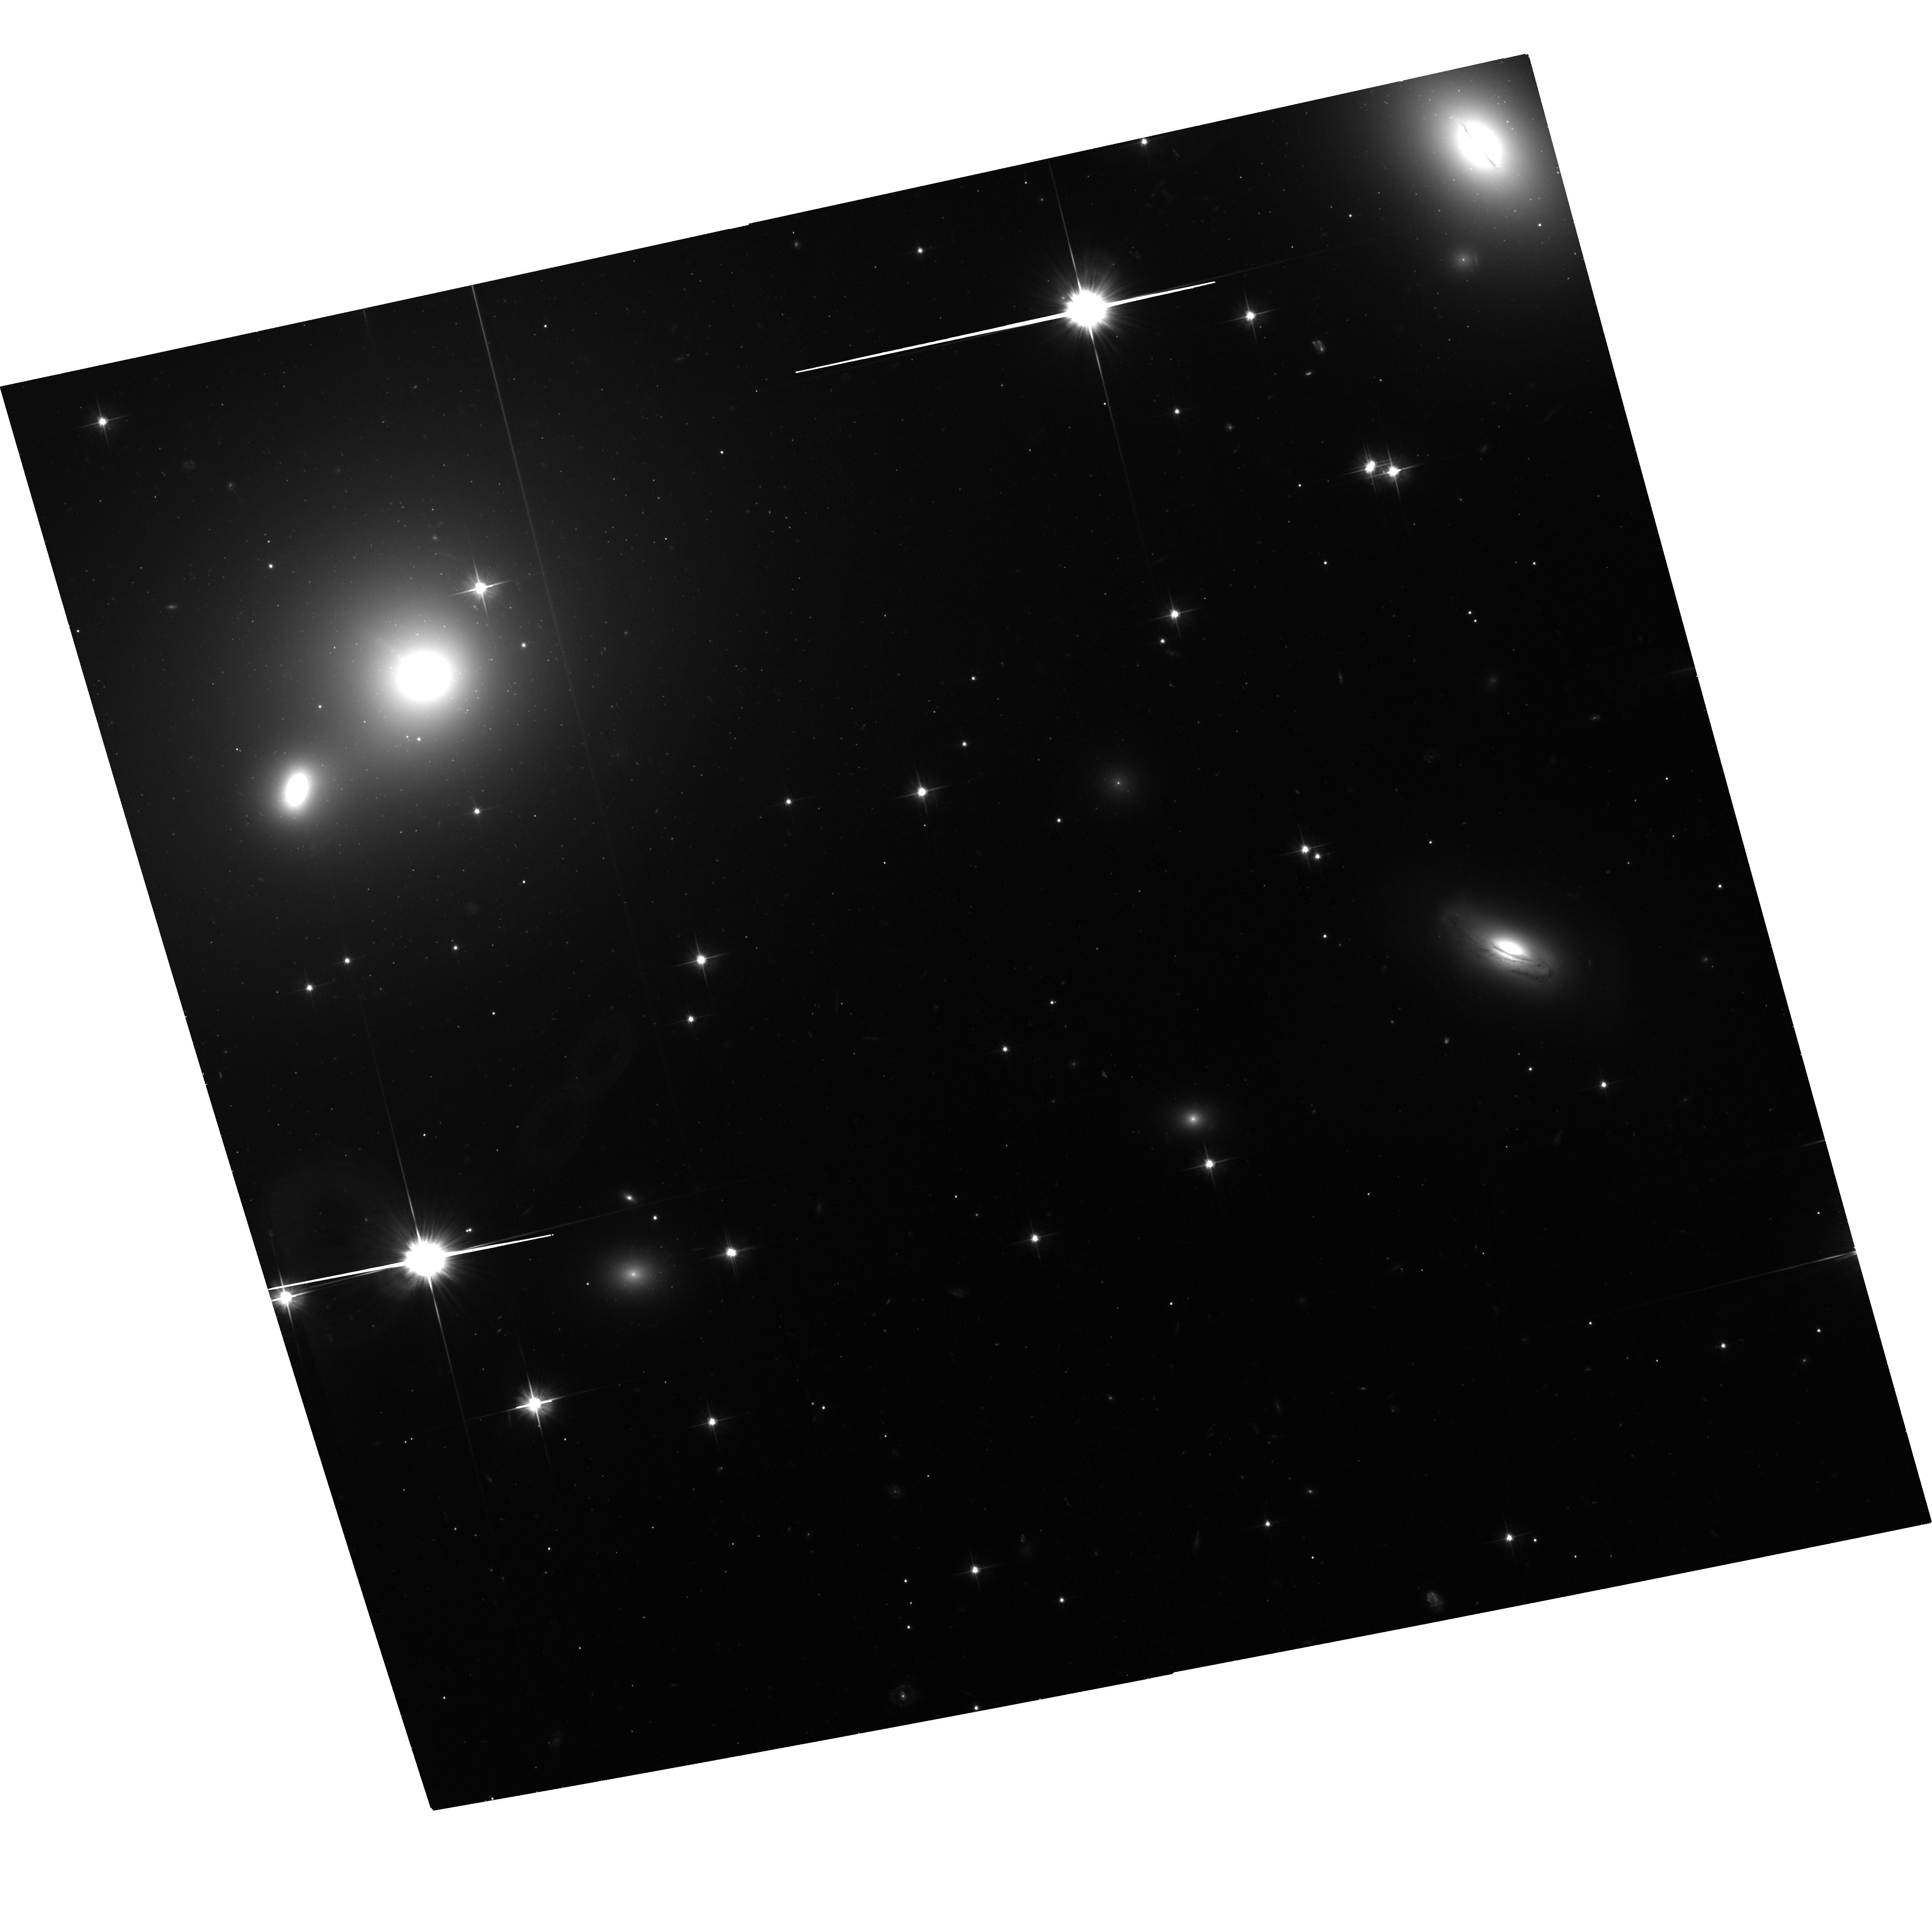
Target: 3C66B. Instrument: ACS/WFC. Filter: F606W. Exposure: 1.2 h. Observation ID: hst_14158_02_acs_wfc_f606w_jcw502

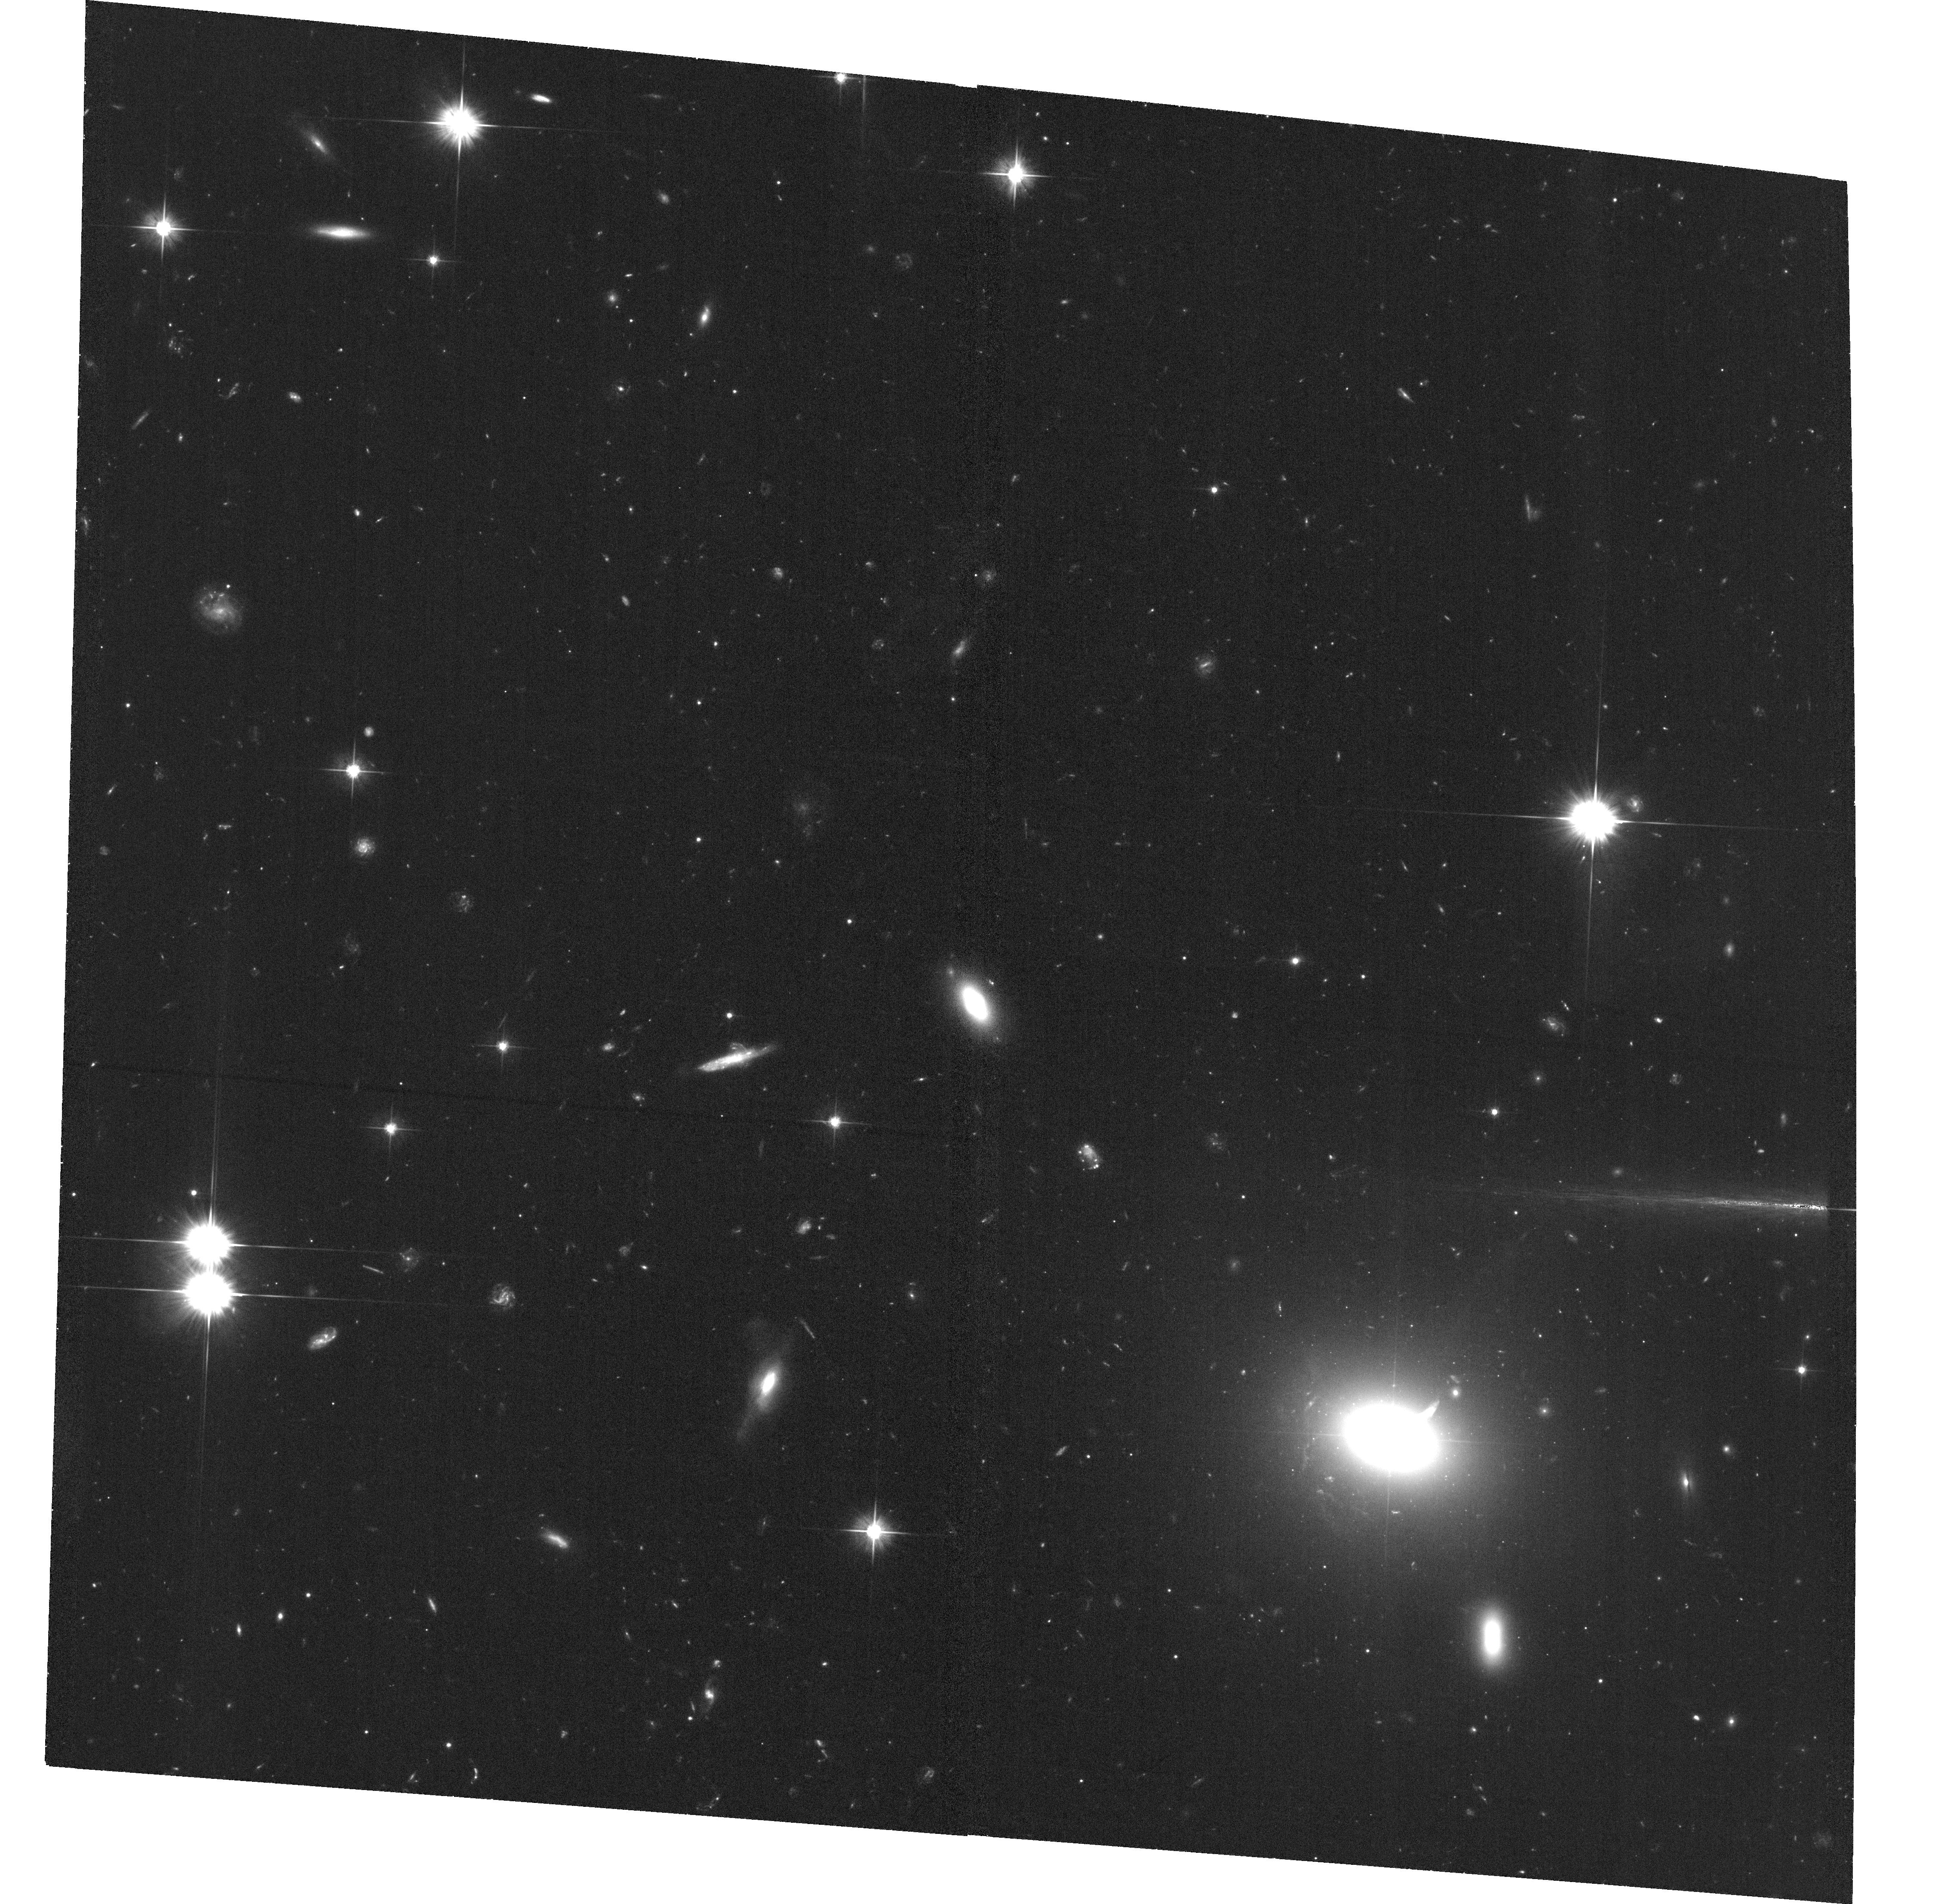
Target: 0521-365. Instrument: ACS/WFC. Filter: F606W. Exposure: 1.2 h. Observation ID: hst_14158_06_acs_wfc_f606w_jcw506

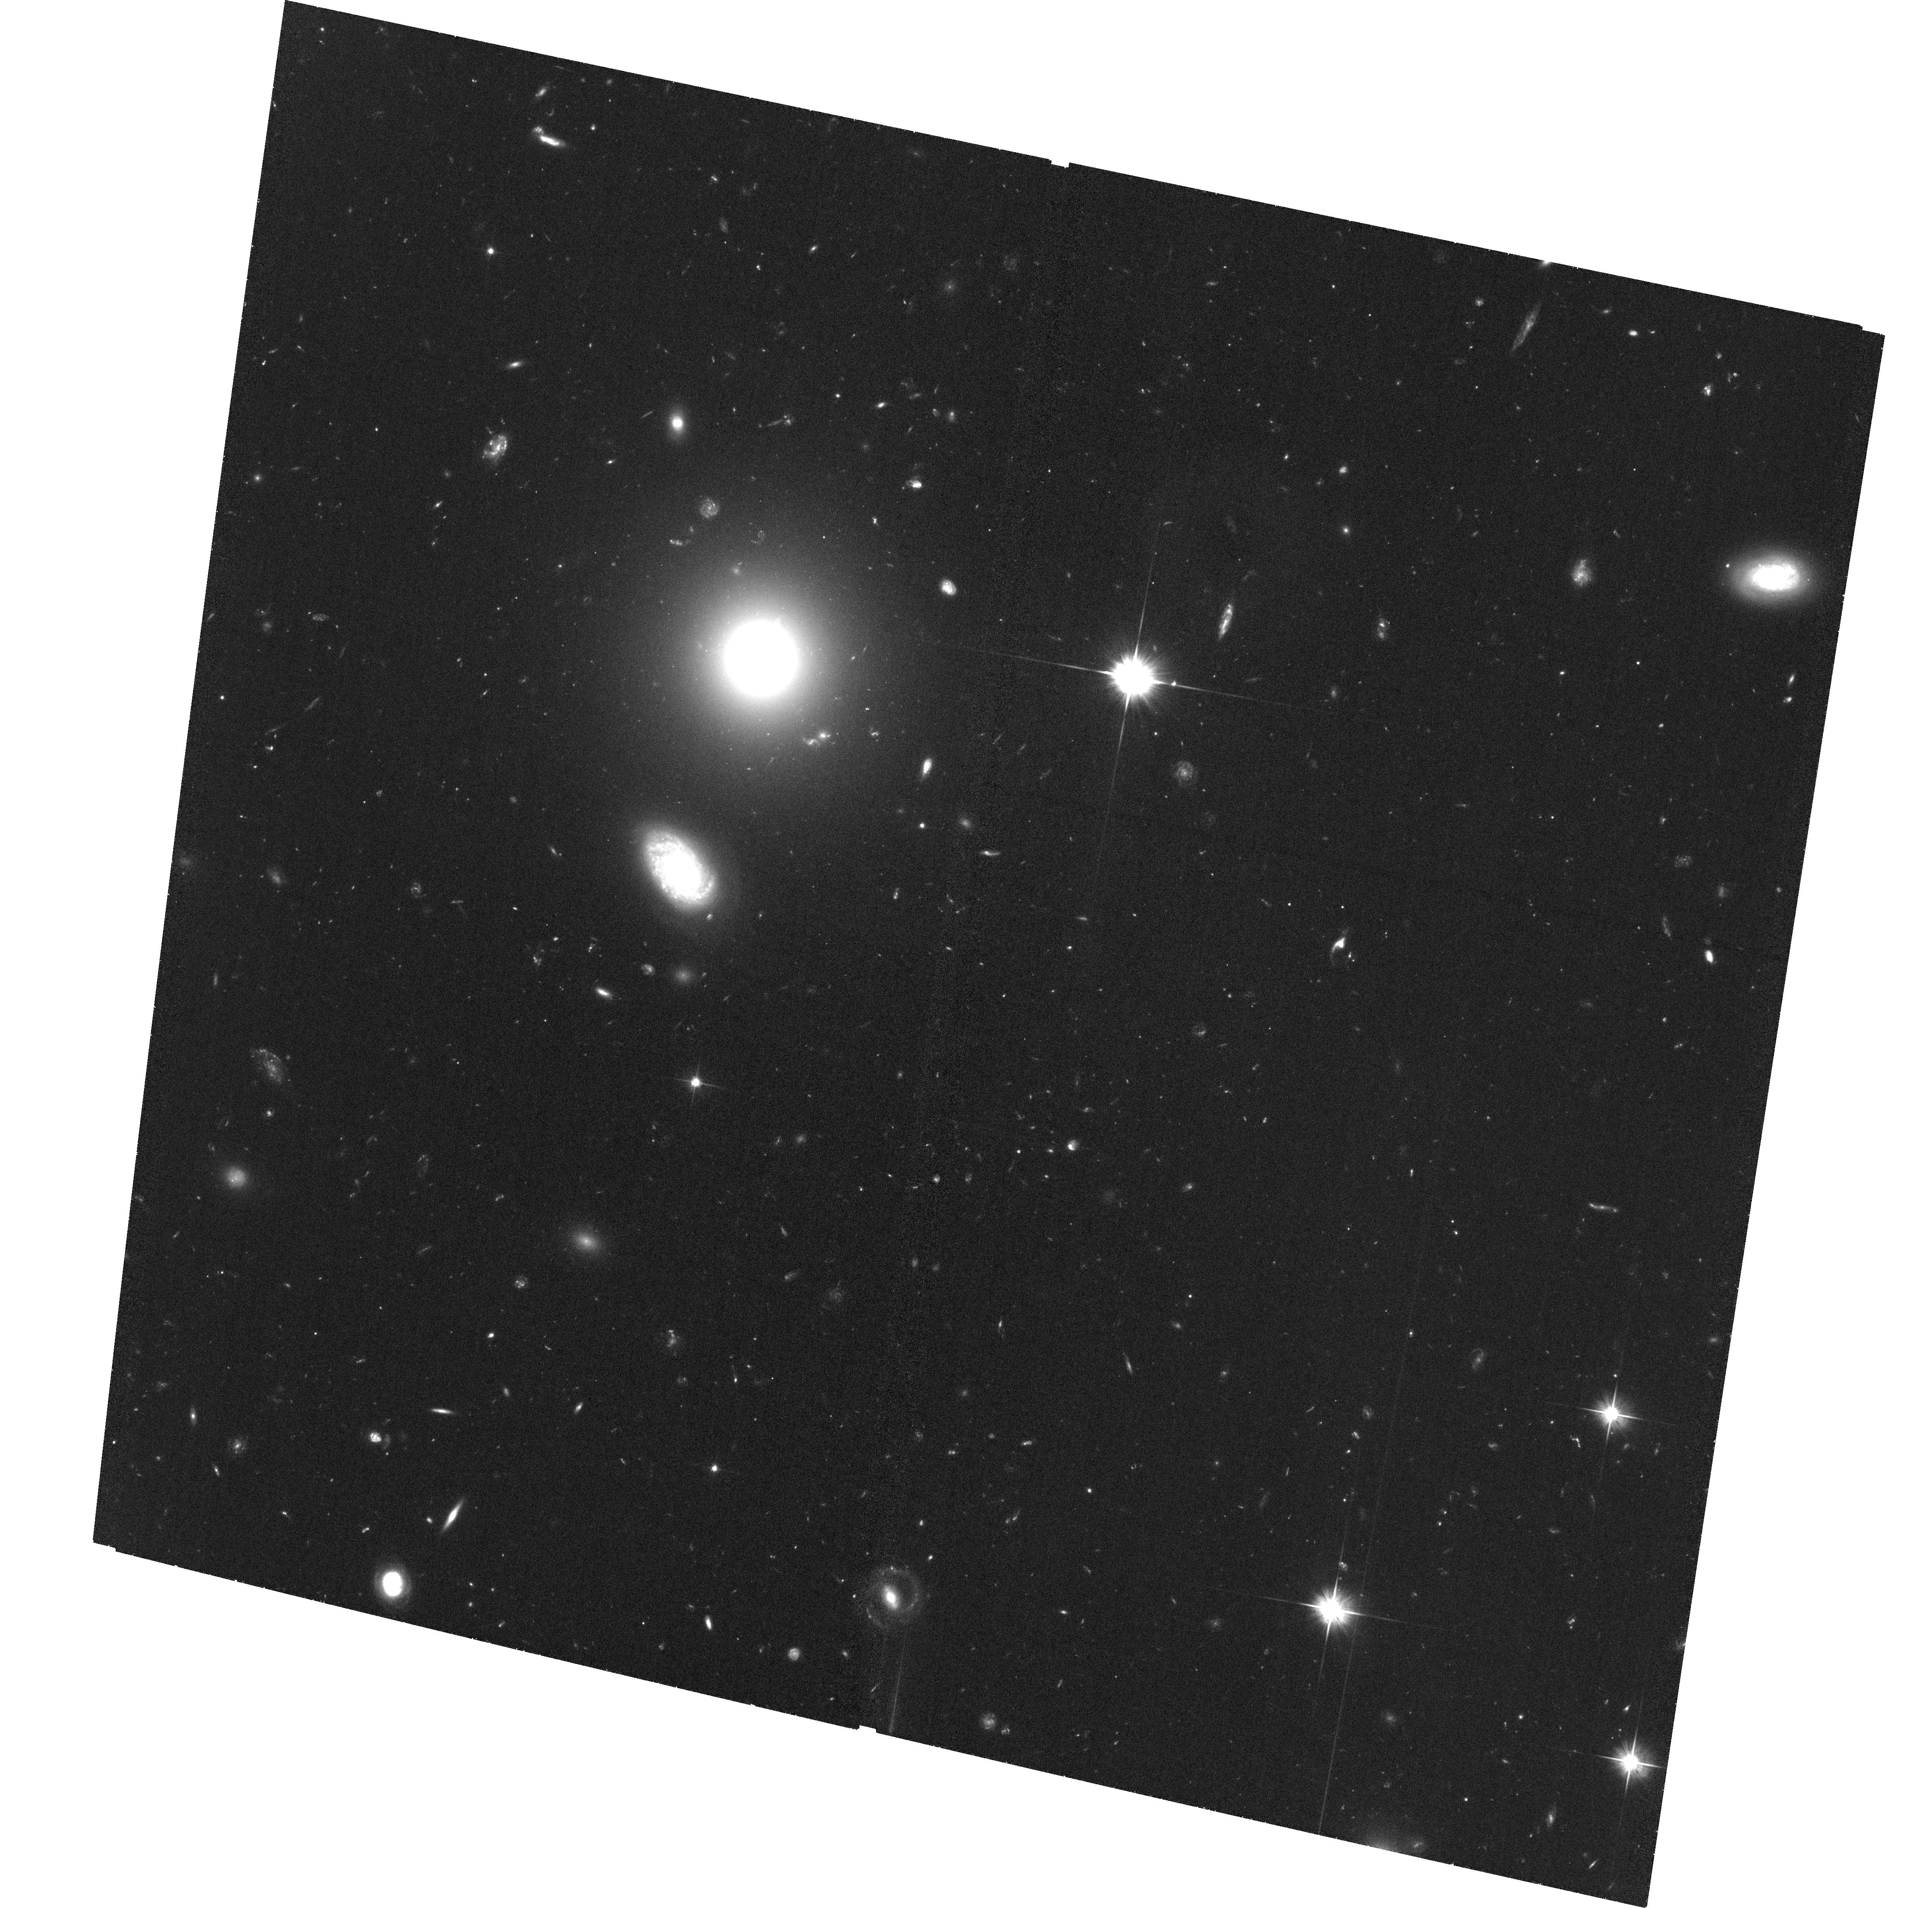
Target: 3C15. Instrument: ACS/WFC. Filter: F606W. Exposure: 1.3 h. Observation ID: hst_14158_04_acs_wfc_f606w_jcw504

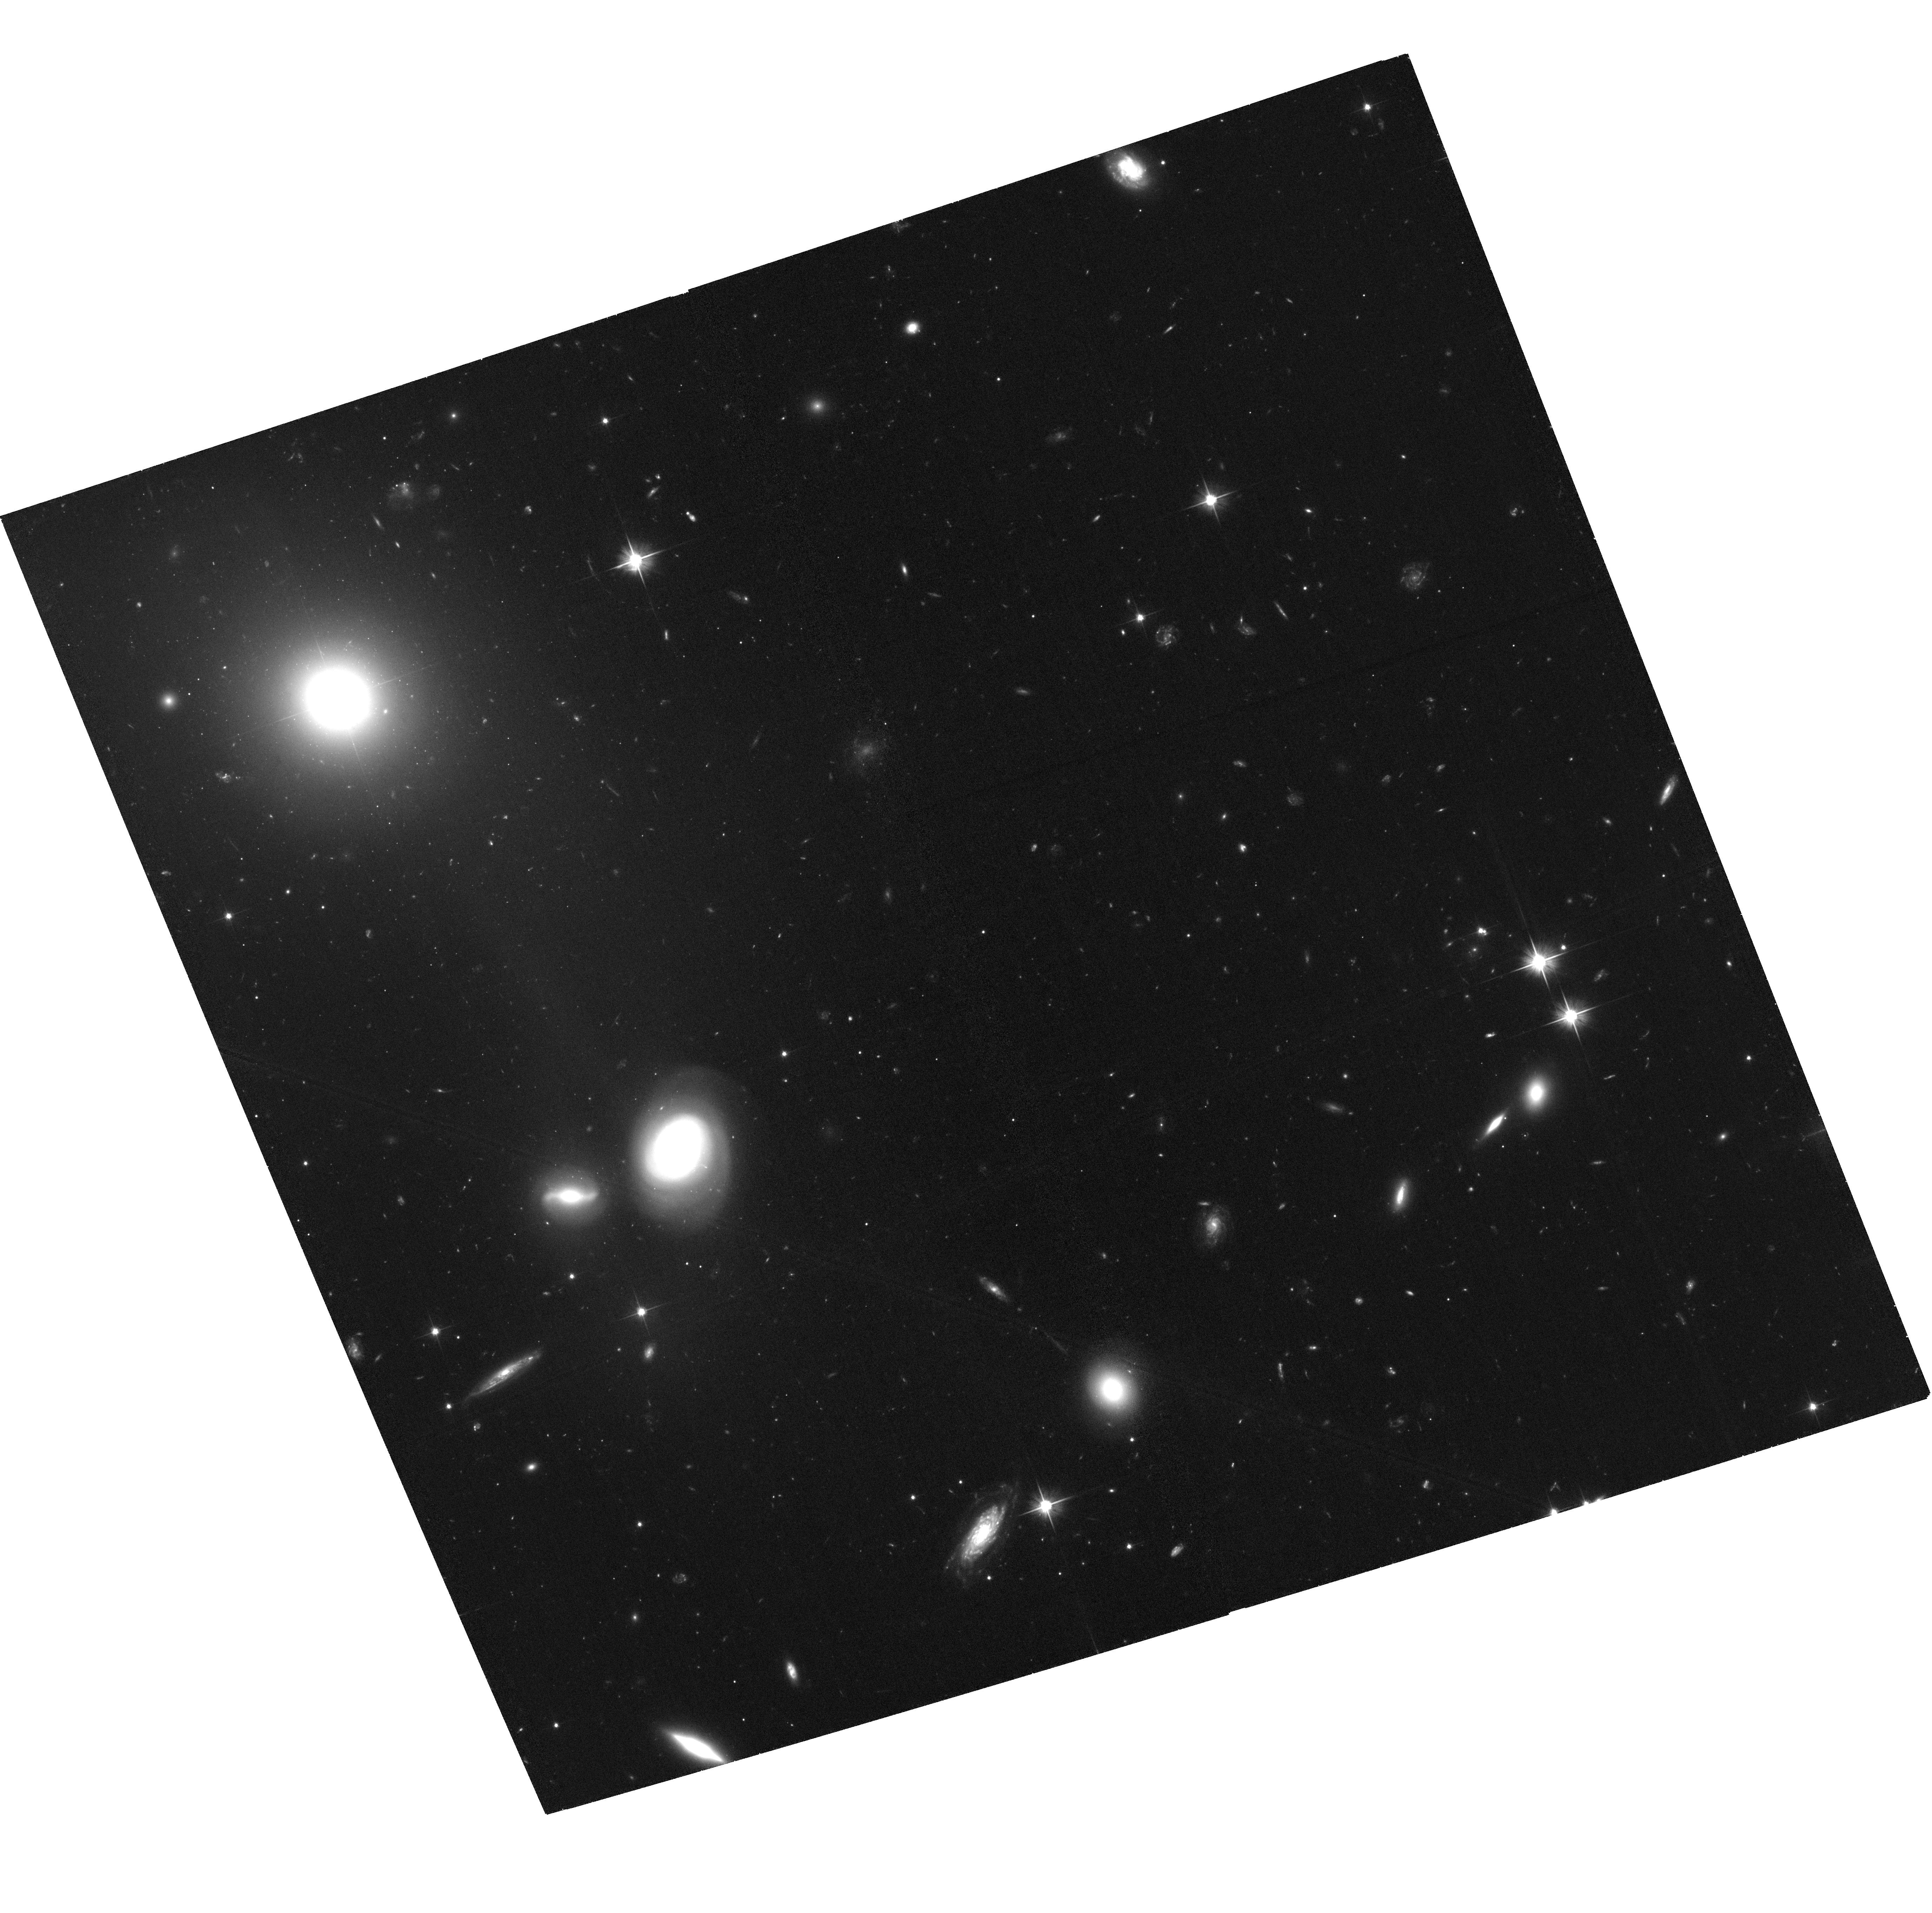
Target: 3C371. Instrument: ACS/WFC. Filter: F606W. Exposure: 1.3 h. Observation ID: hst_14158_05_acs_wfc_f606w_jcw505

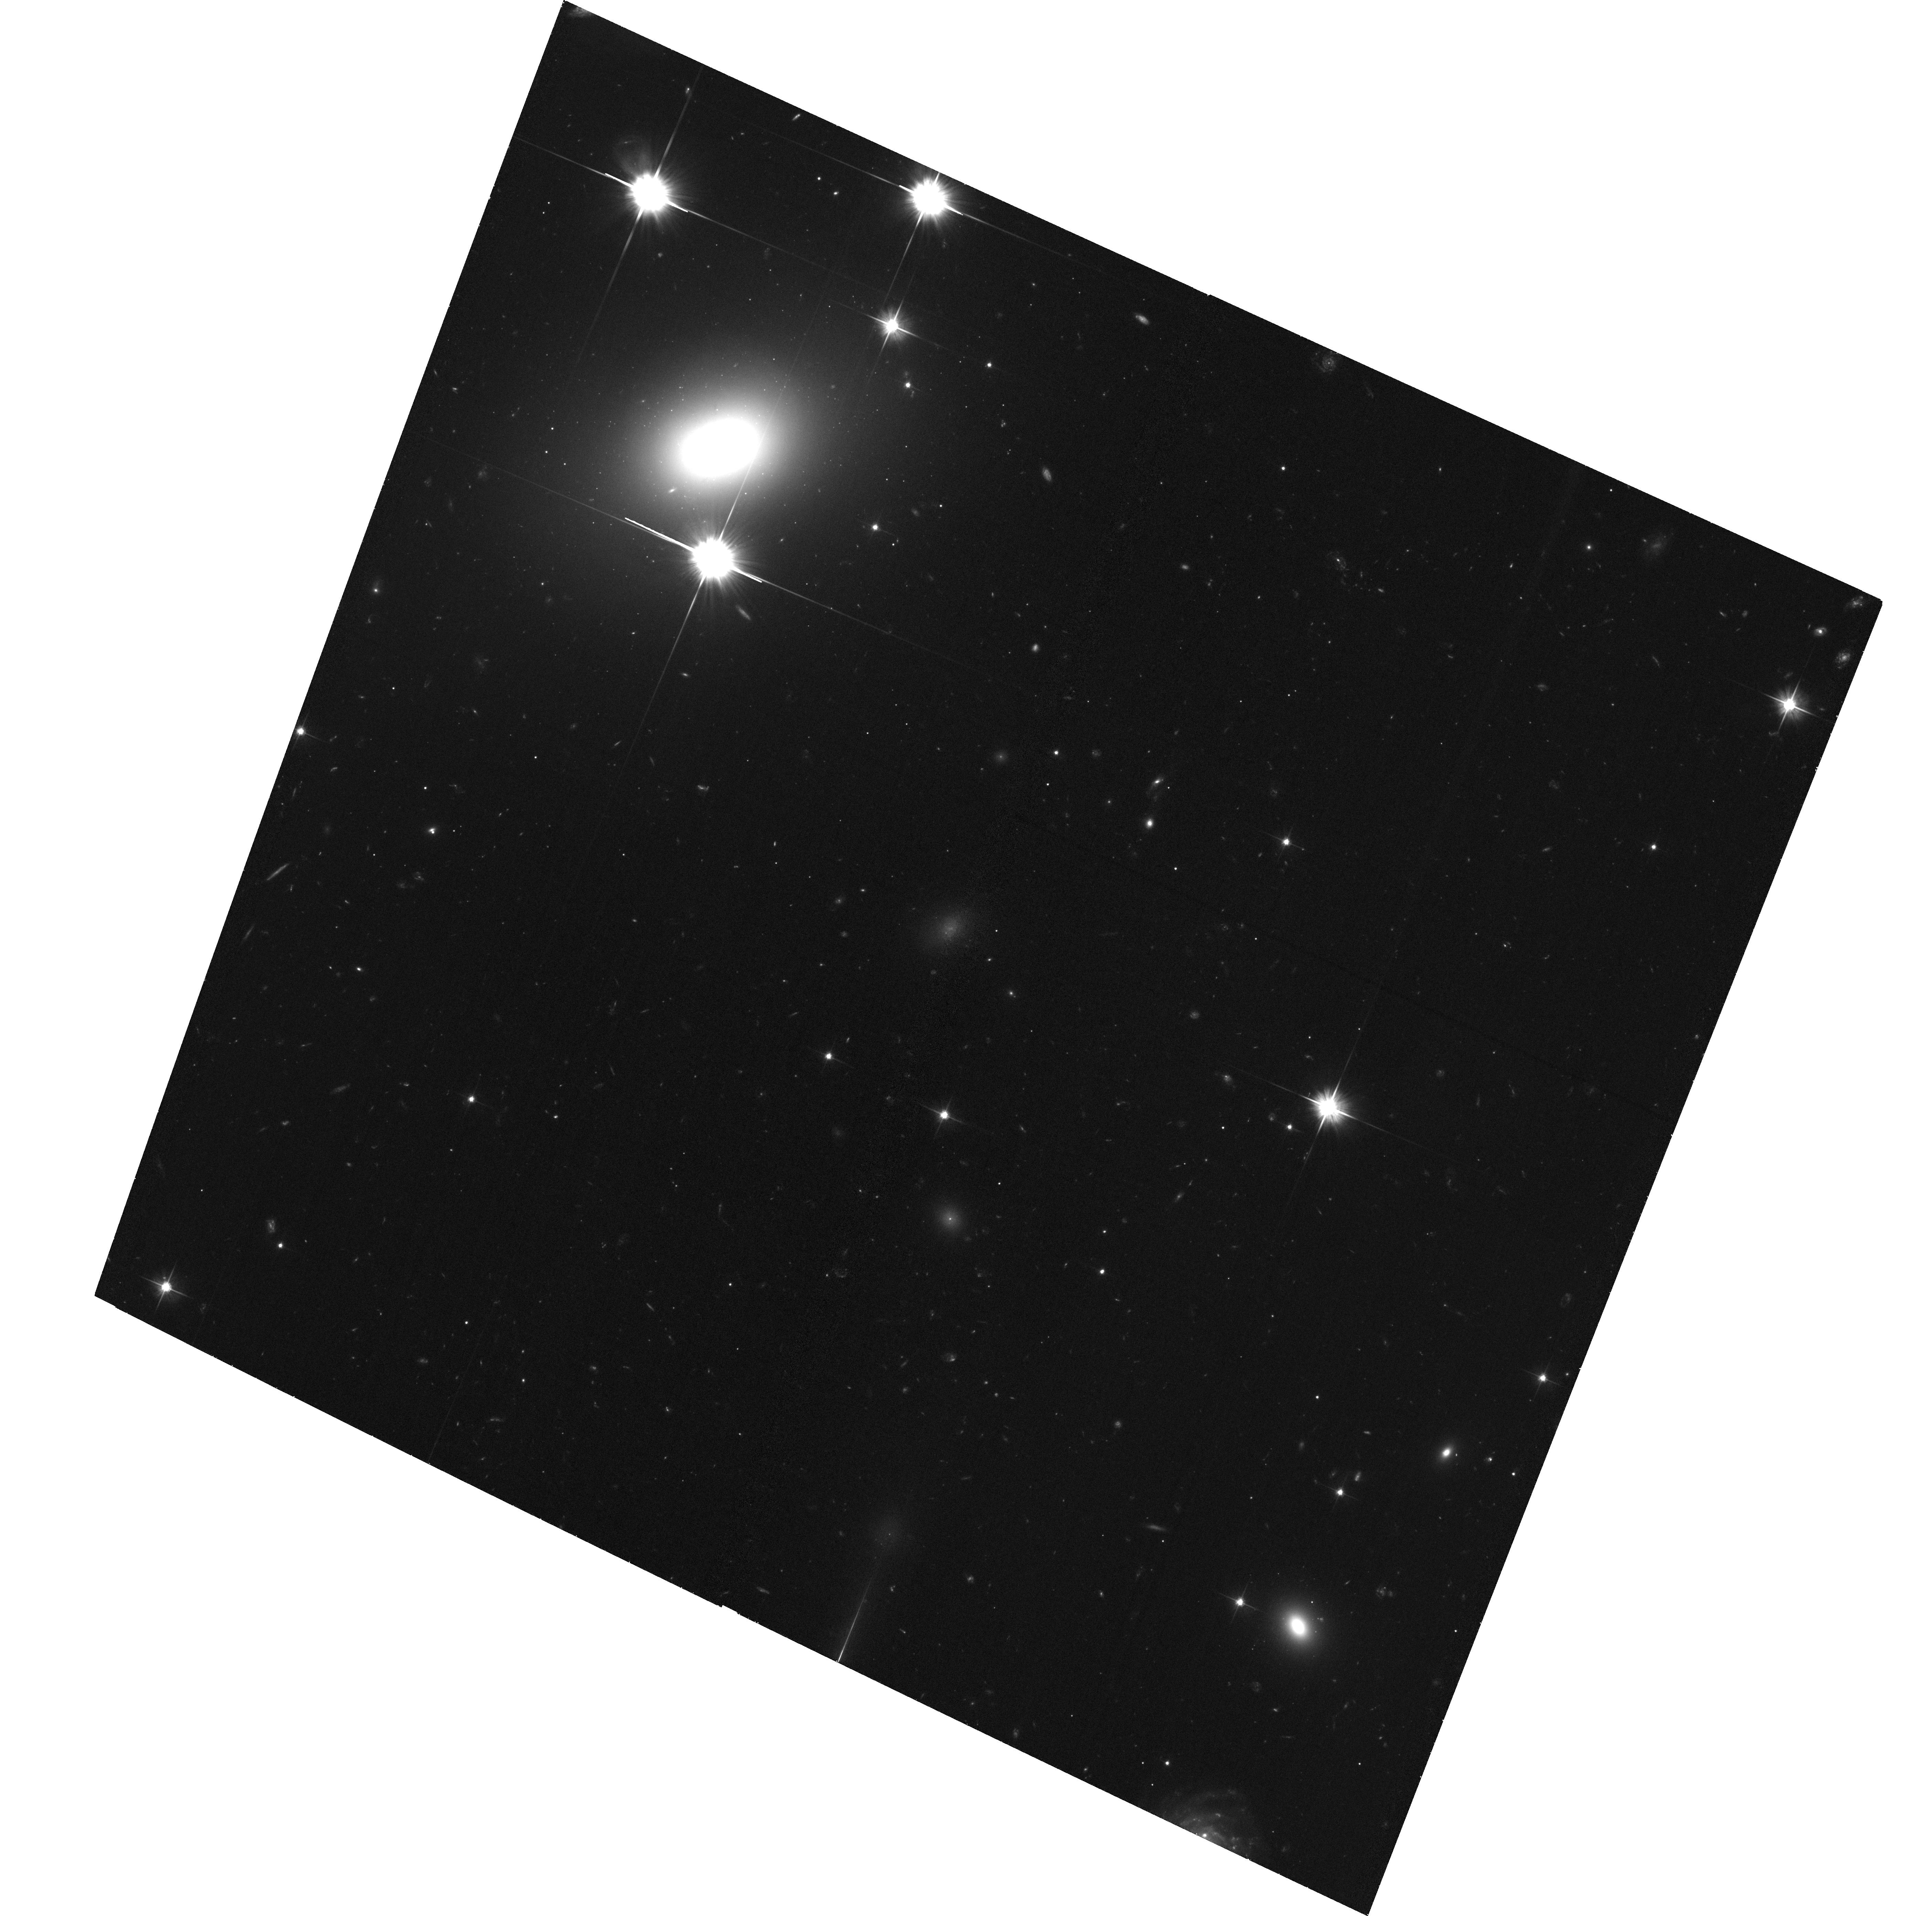
Target: 4C04.77. Instrument: ACS/WFC. Filter: F606W. Exposure: 1.1 h. Observation ID: hst_14158_07_acs_wfc_f606w_jcw507

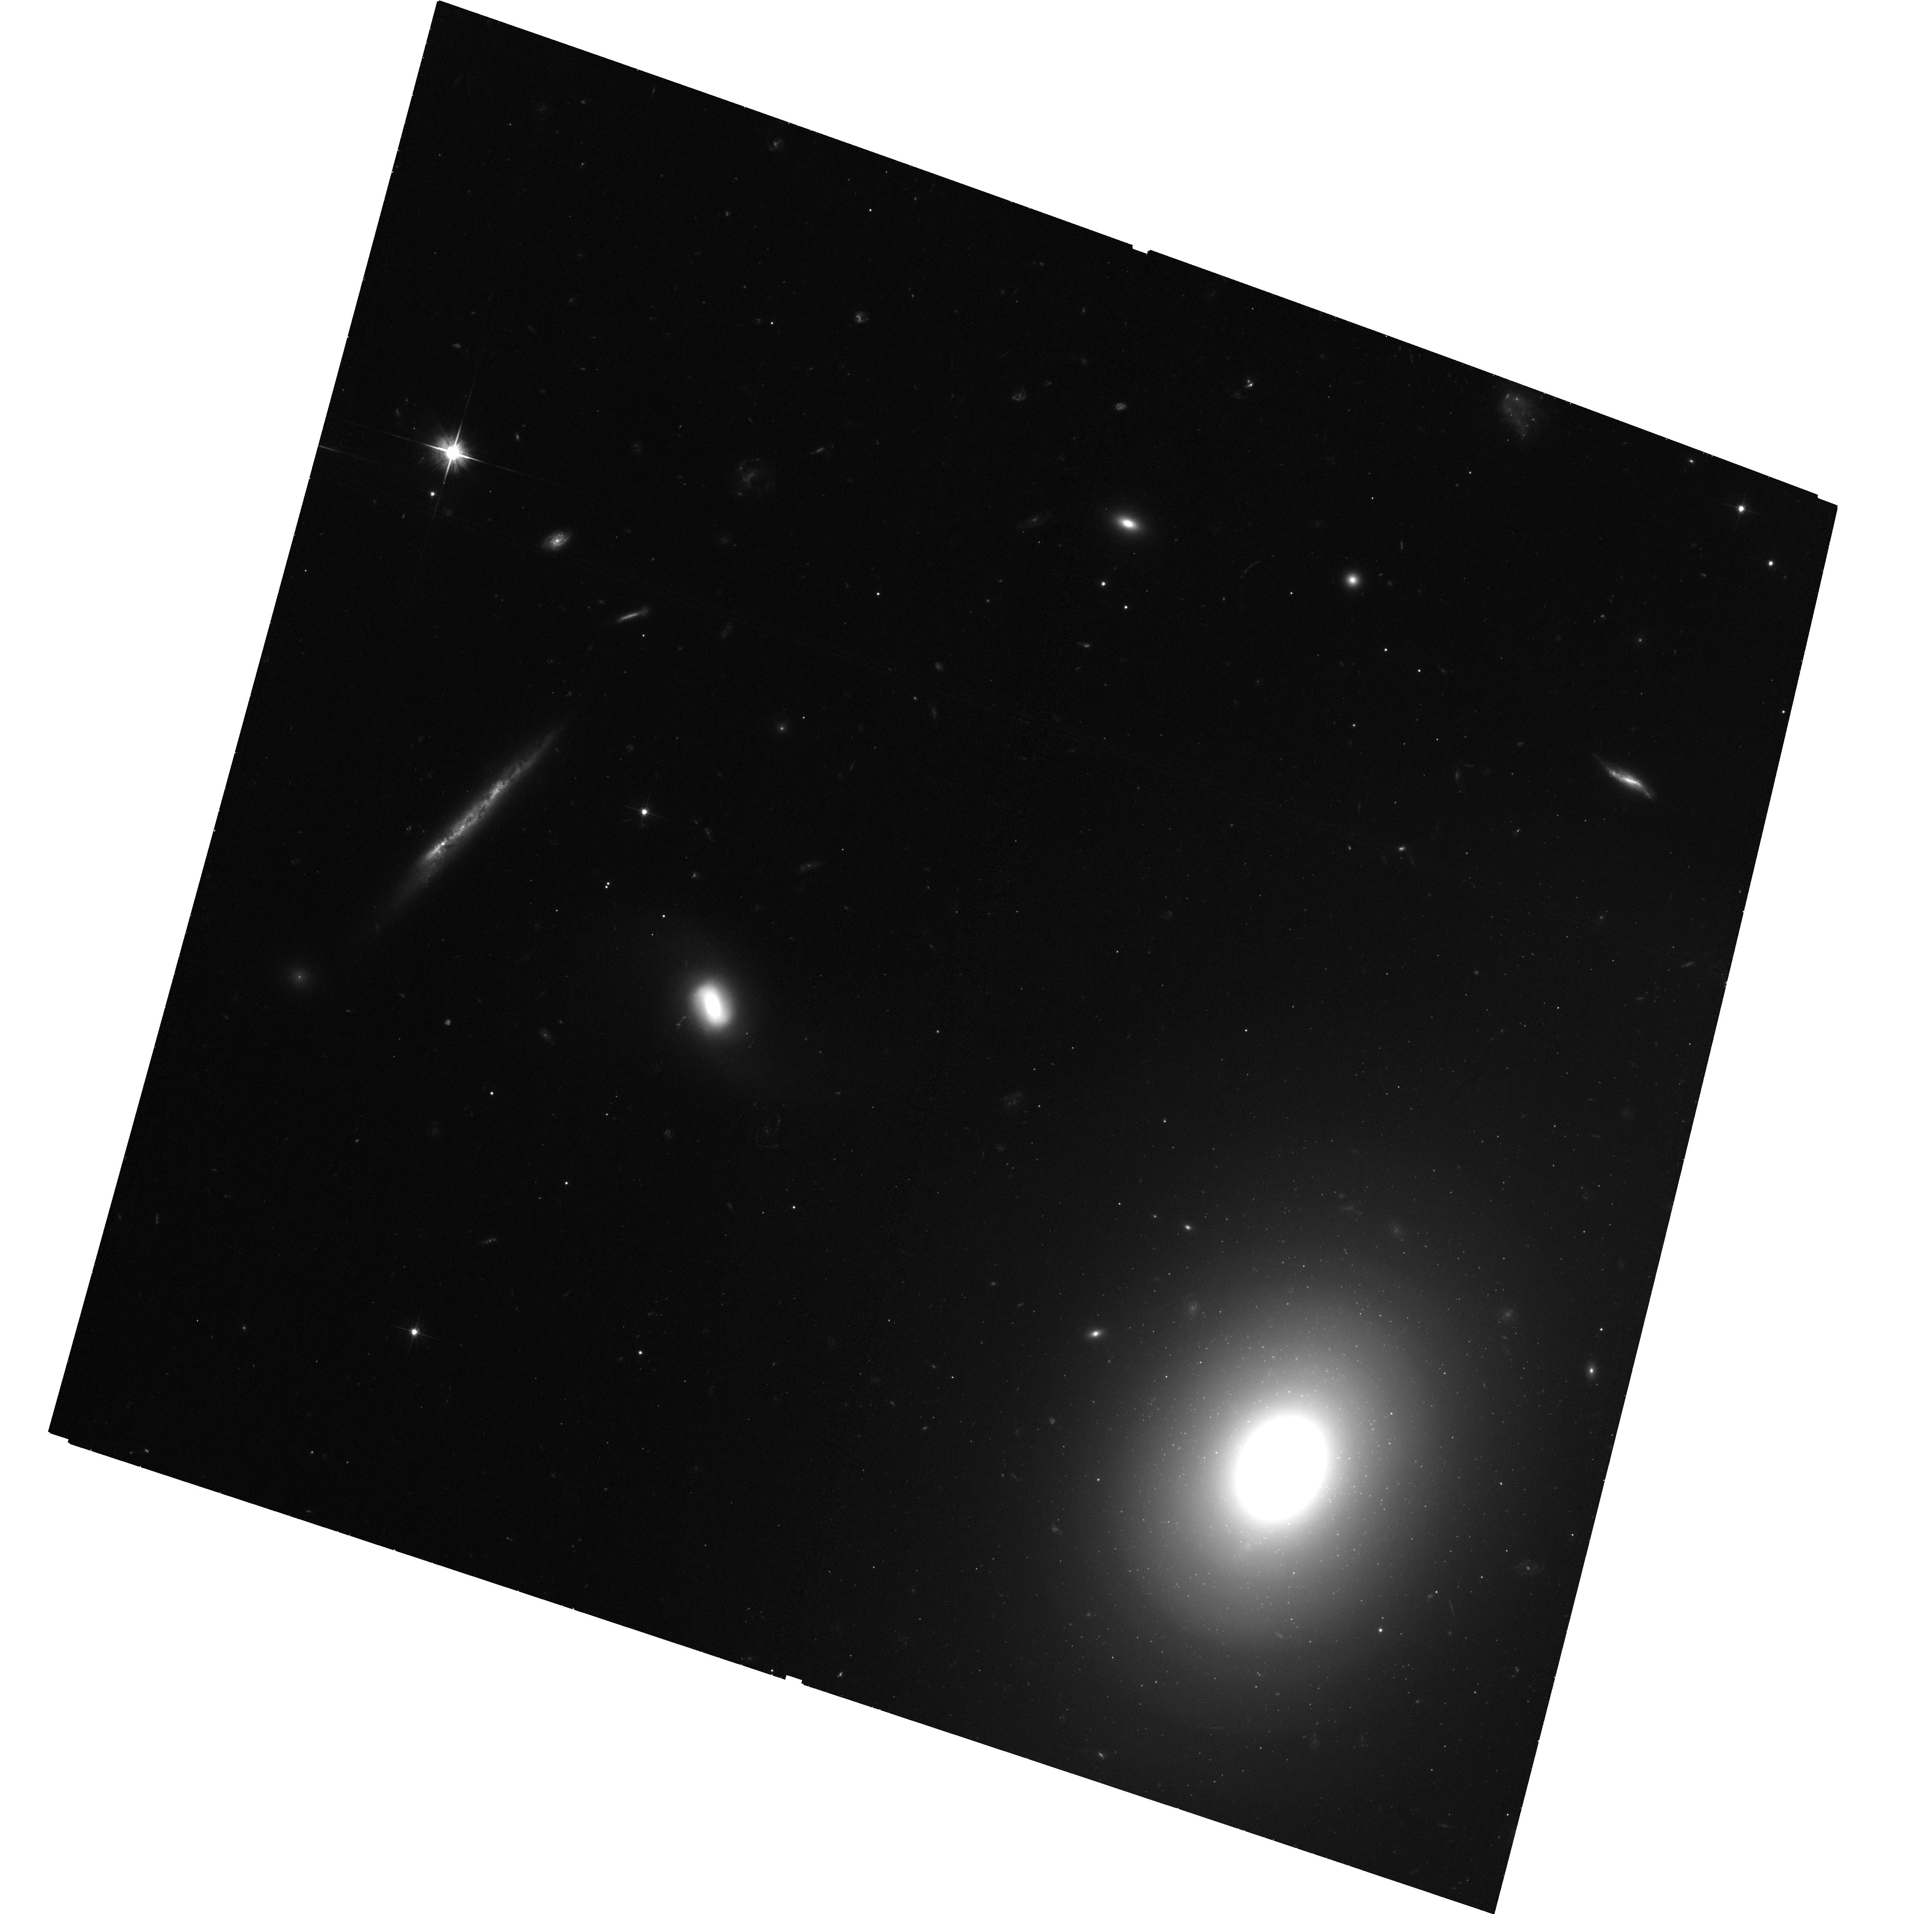
Target: 3C78. Instrument: ACS/WFC. Filter: F606W. Exposure: 1.2 h. Observation ID: hst_14158_03_acs_wfc_f606w_jcw503

Mapping the kpc-scale Velocity Structure of Jets with HST (PI: Meyer, Eileen T)

HST has recently broken new ground in mapping the velocity profiles of resolved, kpc-scale relativistic jets in nearby active galaxies. While we have long known that the plasma in these jets exhibit highly relativistic speeds on parsec-scales near to the black hole from radio interferometry, it was not known how the jet evolved on kpc to Mpc scales, where the jet leaves the host galaxy and begins to interact with the intergalactic medium, with implications for our understanding of jet structure and quantifying the energy carried by the jet into the external environment. Our group has developed state-of-the-art astrometry techniques to register images of nearby jets taken with HST over the last 20 years to extremely high precision, reaching accuracies on proper motions of better than 0.3 mas/year. First results from a pilot program in Cycle 21 include the dramatic finding of colliding superluminal knots in the jet of 3C264 (Meyer et al. 2015, Nature). We propose moderately deep ACS/WFC imaging of the remaining seven jets which were first observed by HST in the 1990s and which are near enough to yield proper motion accuracies of 0.3-1c. These observations will give us a reference epoch against which to register images extending back over 20 years in the HST archive. The final sample of 11 jets with high-precision kpc-scale velocity measurements will be the only sample of its kind, and will allow us for the first time to begin understanding the evolution of velocity structure on kpc scales, and the connection to jet power and morphology.